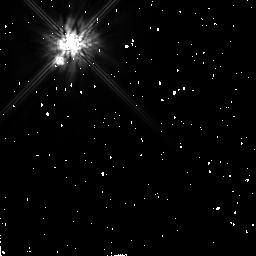
Target: GL503.2. Instrument: NICMOS/NIC2. Filter: F160W. Exposure: 13 min. Observation ID: n4qs66010

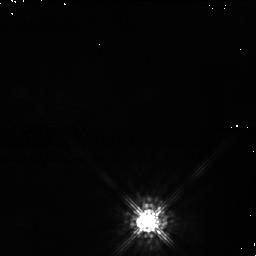
Target: TWA6B. Instrument: NICMOS/NIC1. Filter: F090M. Exposure: 43 min. Observation ID: n4qs93010

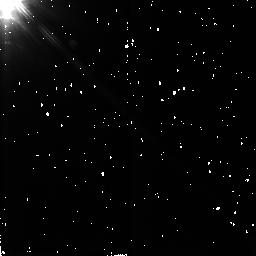
Target: RE1147+12. Instrument: NICMOS/NIC2. Filter: F160W. Exposure: 6 min. Observation ID: n4qs63010

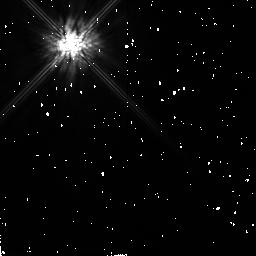
Target: STEPH932. Instrument: NICMOS/NIC2. Filter: F160W. Exposure: 6 min. Observation ID: n4qs59010

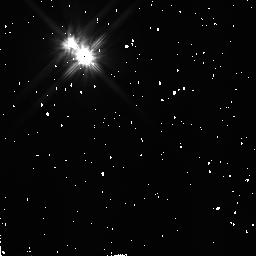
Target: HD113766. Instrument: NICMOS/NIC2. Filter: F110W. Exposure: 7 min. Observation ID: n4qs95010

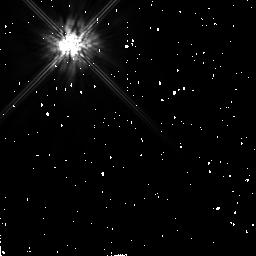
Target: HR8799. Instrument: NICMOS/NIC2. Filter: F160W. Exposure: 6 min. Observation ID: n4qs09010

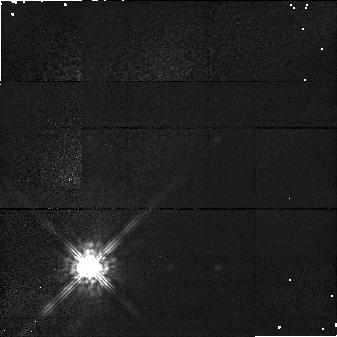
Target: TWA6. Instrument: NICMOS/NIC1. Filter: F090M. Exposure: 17 min. Observation ID: n4qs46010

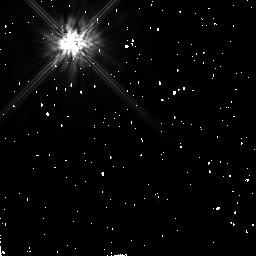
Target: HD202917. Instrument: NICMOS/NIC2. Filter: F160W. Exposure: 9 min. Observation ID: n4qs85010

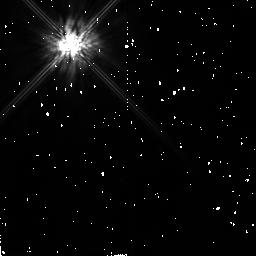
Target: HD70573. Instrument: NICMOS/NIC2. Filter: F160W. Exposure: 6 min. Observation ID: n4qs19010

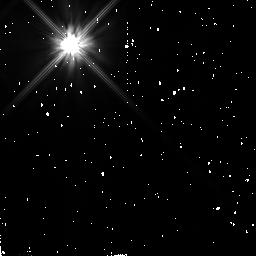
Target: HD141569. Instrument: NICMOS/NIC2. Filter: F110W. Exposure: 6 min. Observation ID: n4qs35010

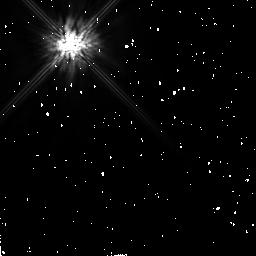
Target: GL879. Instrument: NICMOS/NIC2. Filter: F160W. Exposure: 5 min. Observation ID: n4qs82010

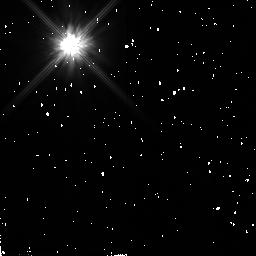
Target: TW-HYDRAE. Instrument: NICMOS/NIC2. Filter: F110W. Exposure: 7 min. Observation ID: n4qs92010

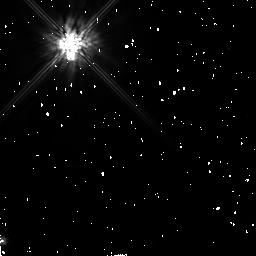
Target: HD102982. Instrument: NICMOS/NIC2. Filter: F160W. Exposure: 7 min. Observation ID: n4qs14010

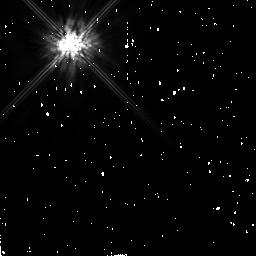
Target: HD82558. Instrument: NICMOS/NIC2. Filter: F160W. Exposure: 6 min. Observation ID: n4qs11010

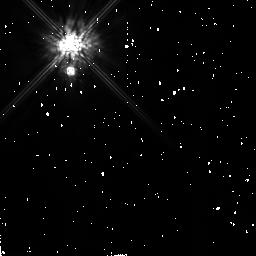
Target: CD-33.7795. Instrument: NICMOS/NIC2. Filter: F160W. Exposure: 6 min. Observation ID: n4qs61010

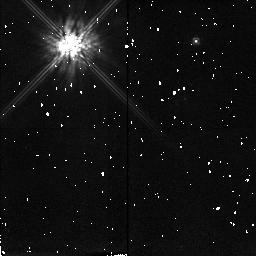
Target: GL354.1B. Instrument: NICMOS/NIC2. Filter: F160W. Exposure: 6 min. Observation ID: n4qs53010

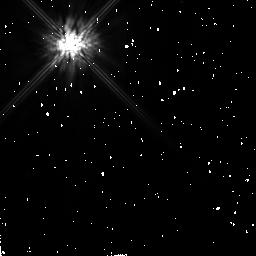
Target: HD197890. Instrument: NICMOS/NIC2. Filter: F160W. Exposure: 7 min. Observation ID: n4qs74010

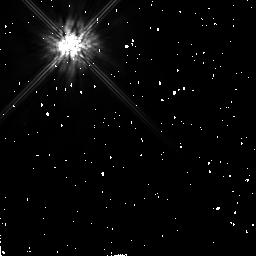
Target: HD82443. Instrument: NICMOS/NIC2. Filter: F160W. Exposure: 9 min. Observation ID: n4qs51010

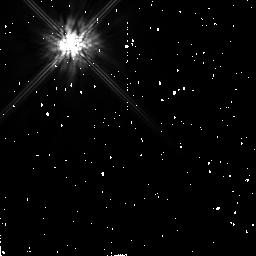
Target: HD17925. Instrument: NICMOS/NIC2. Filter: F160W. Exposure: 5 min. Observation ID: n4qs31010

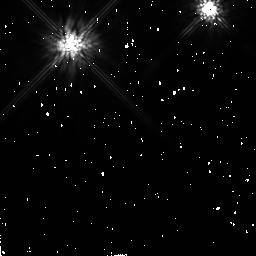
Target: HD220140. Instrument: NICMOS/NIC2. Filter: F160W. Exposure: 9 min. Observation ID: n4qs84010

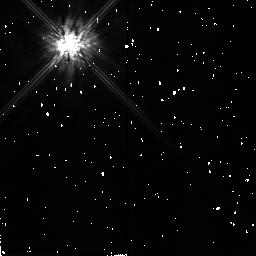
Target: ROSAT116. Instrument: NICMOS/NIC2. Filter: F160W. Exposure: 7 min. Observation ID: n4qs55010

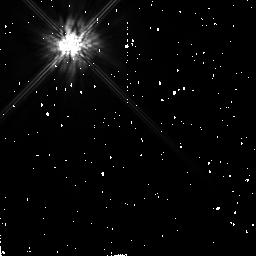
Target: SAO170610. Instrument: NICMOS/NIC2. Filter: F160W. Exposure: 6 min. Observation ID: n4qs43010

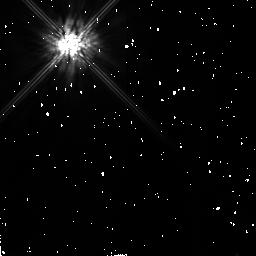
Target: GL875.1. Instrument: NICMOS/NIC2. Filter: F160W. Exposure: 7 min. Observation ID: n4qs79010

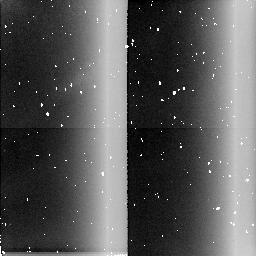
Target: field at RA 160.632°, Dec -33.663°. Instrument: NICMOS/NIC2. Filter: BLANK. Exposure: 20 min. Observation ID: n4qs45020

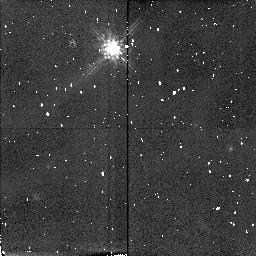
Target: EXO0527.1-3329. Instrument: NICMOS/NIC2. Filter: F160W. Exposure: 6 min. Observation ID: n4qs05010

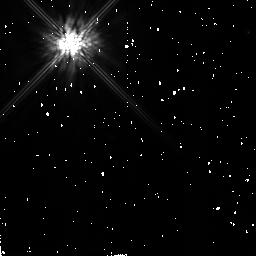
Target: ROSAT7. Instrument: NICMOS/NIC2. Filter: F160W. Exposure: 6 min. Observation ID: n4qs58010

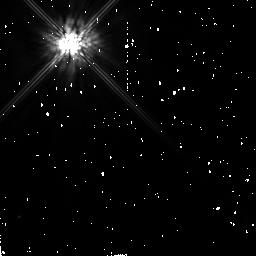
Target: GL517. Instrument: NICMOS/NIC2. Filter: F160W. Exposure: 6 min. Observation ID: n4qs03010

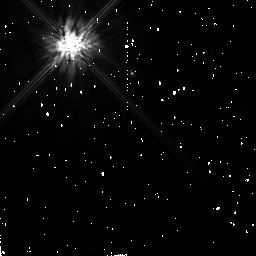
Target: RE0723+20. Instrument: NICMOS/NIC2. Filter: F160W. Exposure: 6 min. Observation ID: n4qs48010

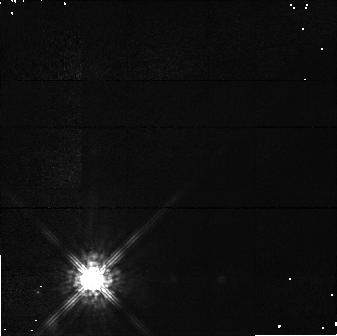
Target: TWA7. Instrument: NICMOS/NIC1. Filter: F090M. Exposure: 17 min. Observation ID: n4qs45010

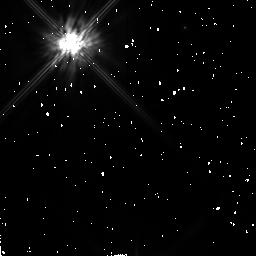
Target: HD160934. Instrument: NICMOS/NIC2. Filter: F160W. Exposure: 7 min. Observation ID: n4qs68010

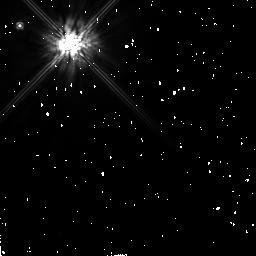
Target: HR7329. Instrument: NICMOS/NIC2. Filter: F160W. Exposure: 12 min. Observation ID: n4qs07010

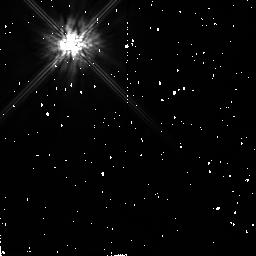
Target: RE0041+34. Instrument: NICMOS/NIC2. Filter: F160W. Exposure: 6 min. Observation ID: n4qs26010

SEARCH FOR MASSIVE JUPITERS (PI: Becklin, Eric E.)

We propose to use NICMOS to search for massive planets around nearby, young main sequence stars. We will use Camera 2 and the coronagraph to search from 0.3" to 3" at the wavelength band of 1.4-1.8um (F160W) which corresponds to strong emission in the brown dwarf candidates GL 229B and GD 165B as well as to strong reflections in Jupiter and Titan. Because of the extreme youth of these objects, any low-mass brown dwarf and planetary companions will still be in a higher luminosity phase and thus easily detectable. The lower mass limit depends on age, distance, and spectral type, but can be as low as 3-5 M_Jupiter for targets in our sample. Follow-up observations of candidate companions will provide proof of true physical association with the primary. The typical separations observable with NICMOS are near the empirical maximum in the binary distribution of stars (~20-40 AU), which also corresponds to the mean distance of the giant planets in our own solar system.